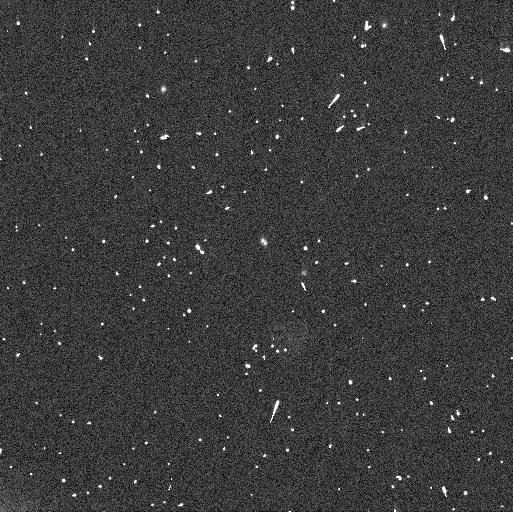
Target: LOGOS. Instrument: WFC3/UVIS. Filter: F350LP. Exposure: 4 min. Observation ID: ifot03puq

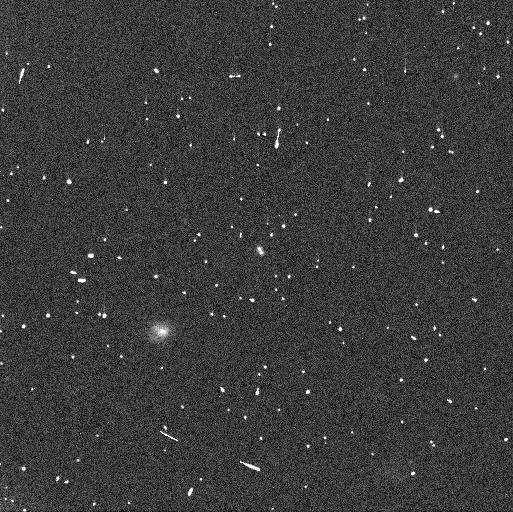
Target: LOGOS. Instrument: WFC3/UVIS. Filter: F350LP. Exposure: 4 min. Observation ID: ifot05h6q

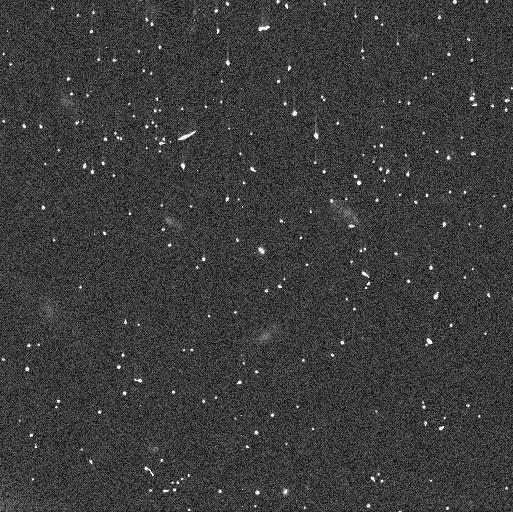
Target: LOGOS. Instrument: WFC3/UVIS. Filter: F350LP. Exposure: 4 min. Observation ID: ifot02klq

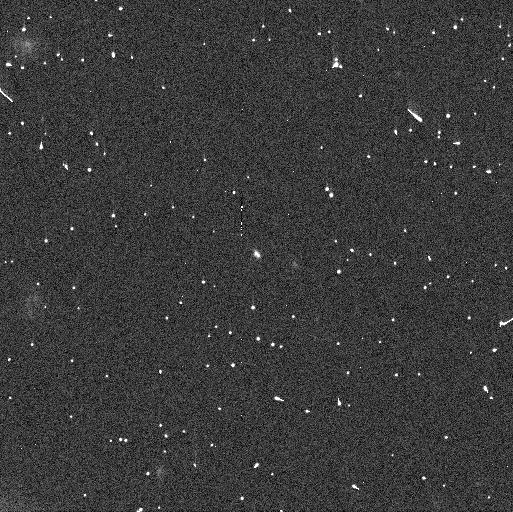
Target: LOGOS. Instrument: WFC3/UVIS. Filter: F350LP. Exposure: 4 min. Observation ID: ifot01ekq

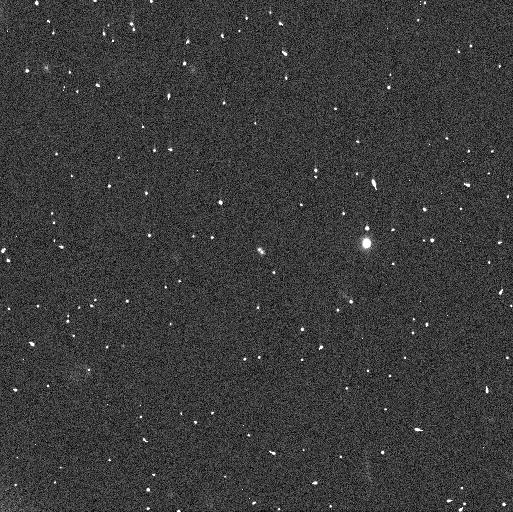
Target: LOGOS. Instrument: WFC3/UVIS. Filter: F350LP. Exposure: 4 min. Observation ID: ifot04eyq

Logos-Zoe: a triple or quadruple trans-Neptunian system? (PI: Thirouin, Audrey)

(58534) 1997 CQ29 (a.k.a Logos-Zoe) is a dynamically Cold Classical system in the trans-Neptunian belt. The primary, Logos, and its satellite, Zoe, have similar brightness inferring a nearly equal-sized binary. Based on Hubble Space Telescope (HST) images obtained since 2001, it has been noticed that both system's components have large lightcurve variabilities on very different timescales. Logos' variability is over a short-time scale of hours whereas Zoe's variability seems to be on a long-time scale of days to months. New ground-based observations obtained over five years with 4 to 6-m class telescopes have proven that this system is more complicated than initially thought. Logos is a high mass ratio contact binary with a rotational period of about 17 hours. But, despite five years of unresolved ground-based observations, the rotational period of Zoe remains unknown. The brightness variation of Zoe is consistent with a highly elongated object or even a contact binary based on HST images. We request eight non-consecutive orbits to observe the Logos-Zoe system to 1) constrain the rotational lightcurve of Zoe inferring its rotational period and shape, 2) update the mutual orbit determination, 3) model and predict the upcoming mutual events season of this highly complex system, and 4) challenge the current formation models for binary/multiple systems. The Logos-Zoe mutual event season will start in 2026 and will end in 2029 with only up to two events per year, implying that we are running out of time to characterize this system. The next mutual event season will be in 151 years, therefore, this is the only chance in our lifetimes to understand this system.